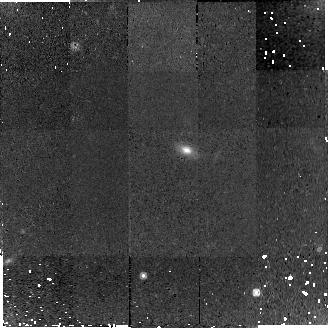
Target: FLSNIC34. Instrument: NICMOS/NIC2. Filter: F160W. Exposure: 47 min. Observation ID: n8t834010

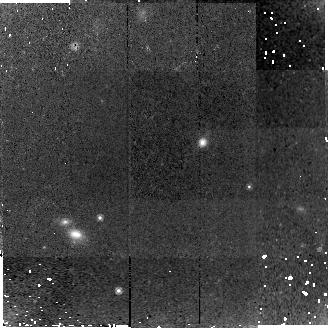
Target: FLSNIC40. Instrument: NICMOS/NIC2. Filter: F160W. Exposure: 47 min. Observation ID: n8t840010

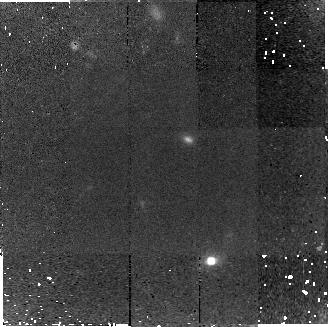
Target: FLSNIC20. Instrument: NICMOS/NIC2. Filter: F160W. Exposure: 47 min. Observation ID: n8t820010

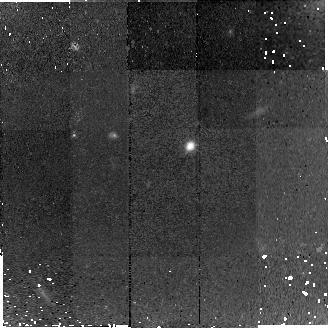
Target: FLSNIC33. Instrument: NICMOS/NIC2. Filter: F160W. Exposure: 47 min. Observation ID: n8t833010

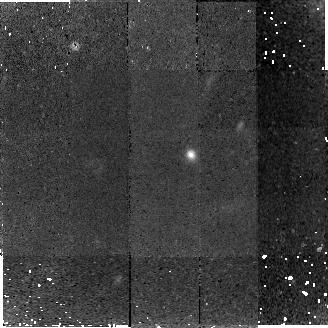
Target: FLSNIC12. Instrument: NICMOS/NIC2. Filter: F160W. Exposure: 47 min. Observation ID: n8t812010

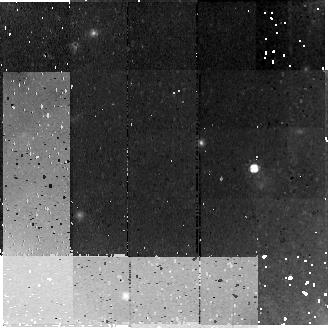
Target: FLSNIC25. Instrument: NICMOS/NIC2. Filter: F160W. Exposure: 47 min. Observation ID: n8t825010

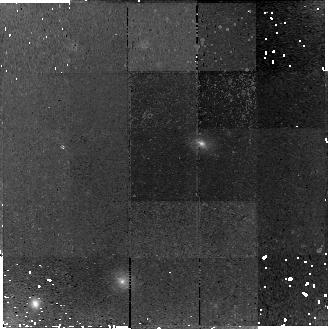
Target: FLSNIC2. Instrument: NICMOS/NIC2. Filter: F160W. Exposure: 47 min. Observation ID: n8t802010

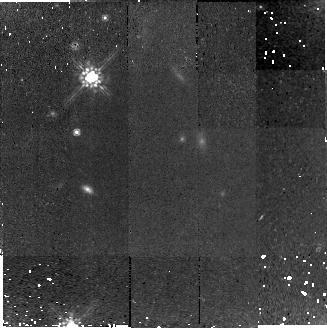
Target: FLSNIC45. Instrument: NICMOS/NIC2. Filter: F160W. Exposure: 47 min. Observation ID: n8t845010

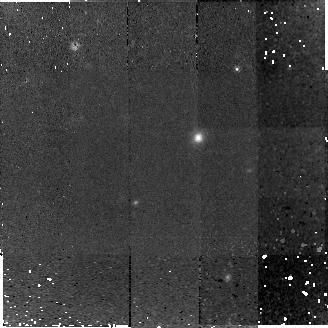
Target: FLSNIC16. Instrument: NICMOS/NIC2. Filter: F160W. Exposure: 47 min. Observation ID: n8t816010

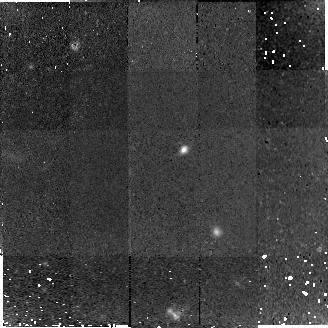
Target: FLSNIC35. Instrument: NICMOS/NIC2. Filter: F160W. Exposure: 47 min. Observation ID: n8t835010

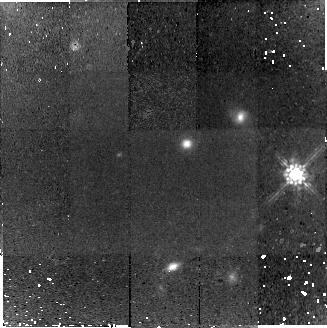
Target: FLSNIC3. Instrument: NICMOS/NIC2. Filter: F160W. Exposure: 47 min. Observation ID: n8t803010

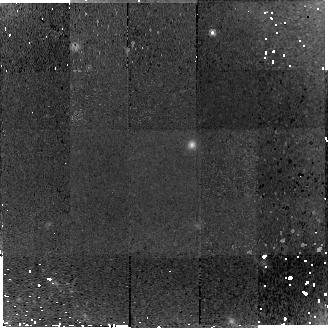
Target: FLSNIC31. Instrument: NICMOS/NIC2. Filter: F160W. Exposure: 47 min. Observation ID: n8t831010

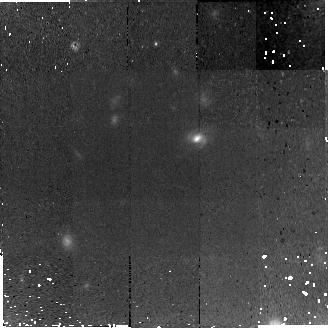
Target: FLSNIC14. Instrument: NICMOS/NIC2. Filter: F160W. Exposure: 47 min. Observation ID: n8t814010

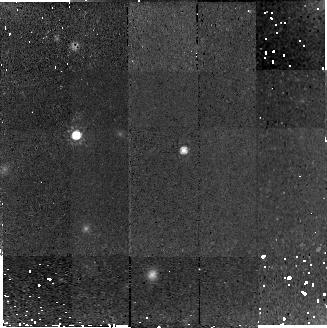
Target: FLSNIC41. Instrument: NICMOS/NIC2. Filter: F160W. Exposure: 47 min. Observation ID: n8t841010

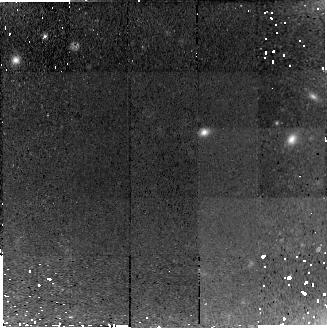
Target: FLSNIC29. Instrument: NICMOS/NIC2. Filter: F160W. Exposure: 47 min. Observation ID: n8t829010

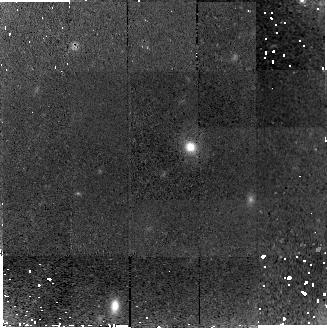
Target: FLSNIC32. Instrument: NICMOS/NIC2. Filter: F160W. Exposure: 47 min. Observation ID: n8t832010

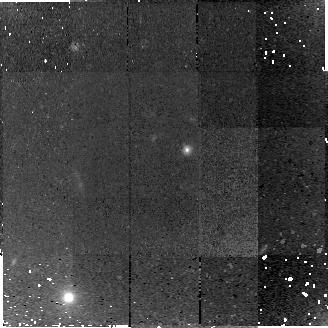
Target: FLSNIC37. Instrument: NICMOS/NIC2. Filter: F160W. Exposure: 47 min. Observation ID: n8t837010

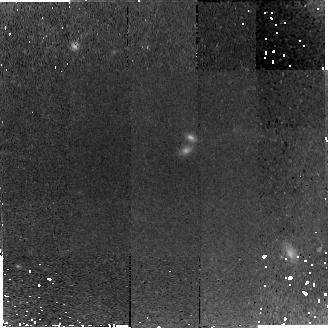
Target: FLSNIC19. Instrument: NICMOS/NIC2. Filter: F160W. Exposure: 47 min. Observation ID: n8t819010

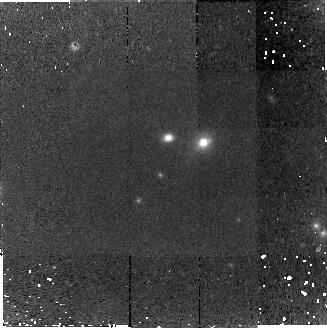
Target: FLSNIC6. Instrument: NICMOS/NIC2. Filter: F160W. Exposure: 47 min. Observation ID: n8t806010

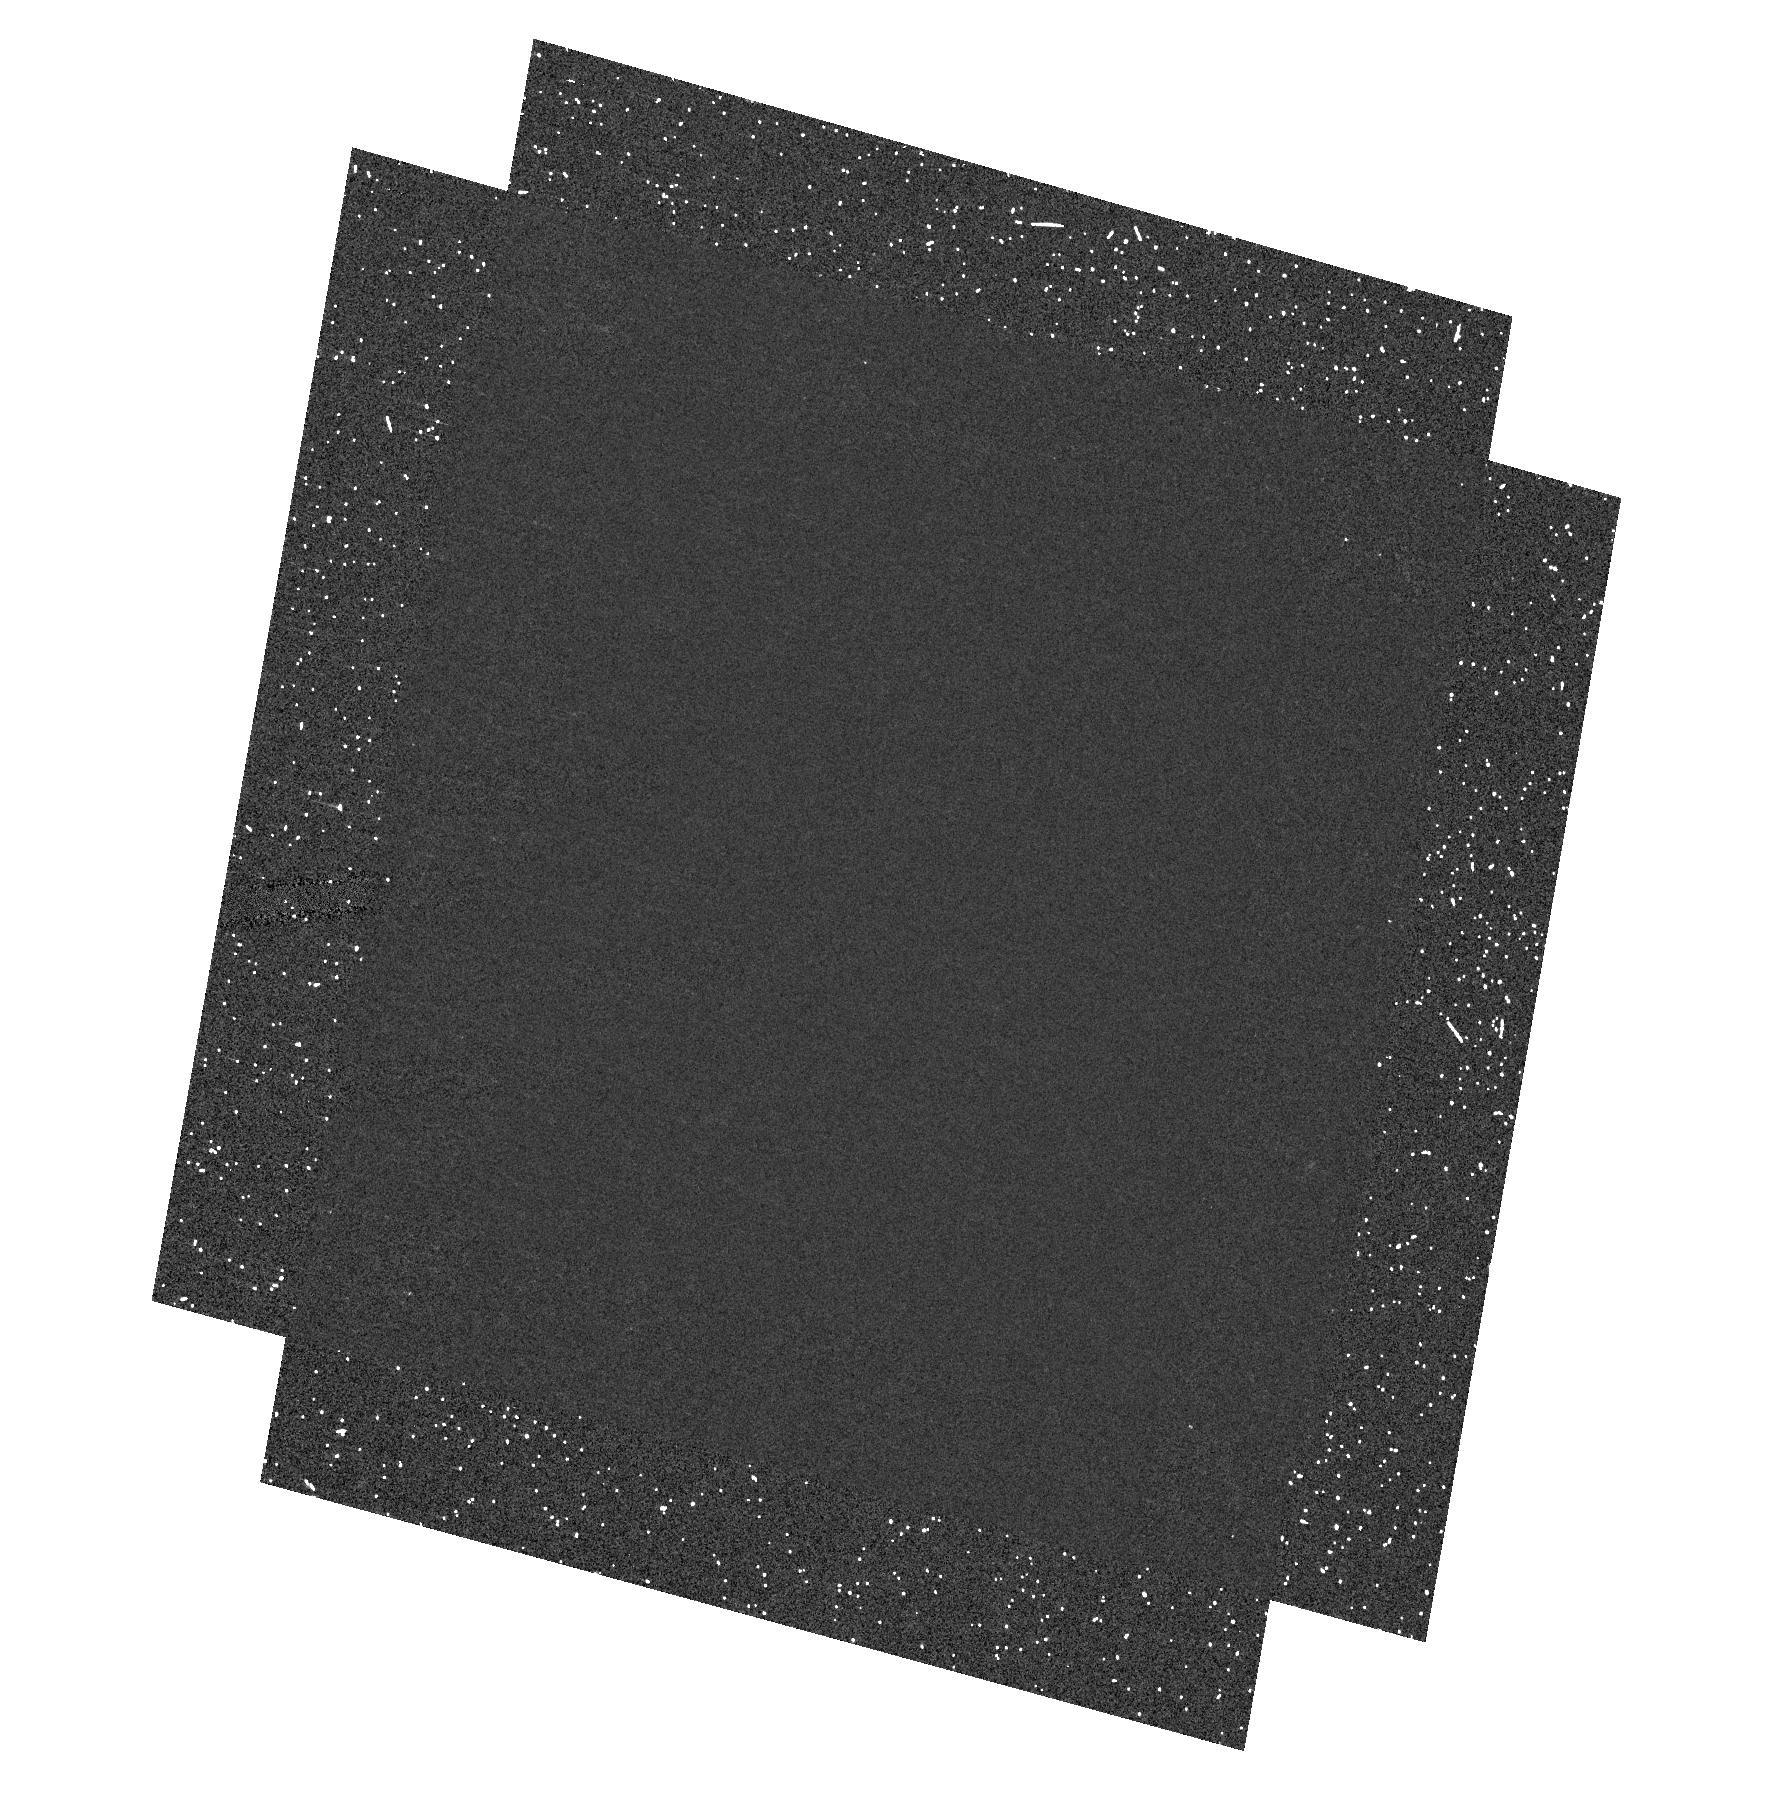
Target: field at RA 259.576°, Dec 59.847°. Instrument: ACS/HRC. Filter: F250W. Exposure: 27 min. Observation ID: hst_9753_05_acs_hrc_f250w_j8t805

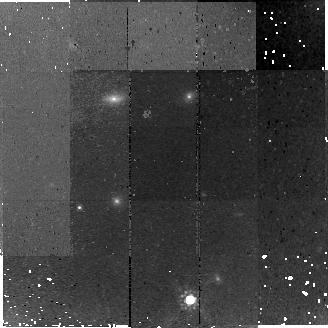
Target: FLSNIC23. Instrument: NICMOS/NIC2. Filter: F160W. Exposure: 47 min. Observation ID: n8t823010

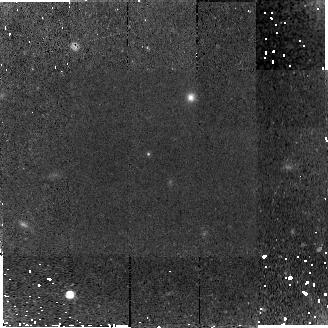
Target: FLSNIC18. Instrument: NICMOS/NIC2. Filter: F160W. Exposure: 47 min. Observation ID: n8t818010

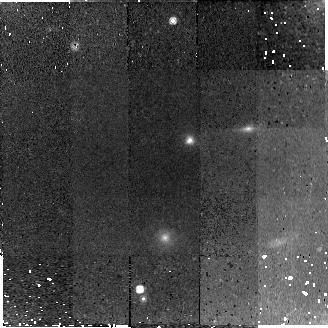
Target: FLSNIC17. Instrument: NICMOS/NIC2. Filter: F160W. Exposure: 47 min. Observation ID: n8t817010

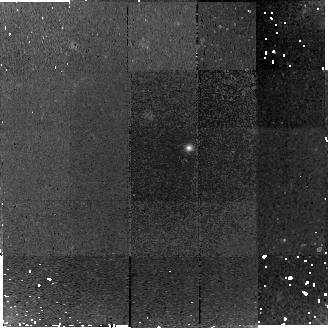
Target: FLSNIC22. Instrument: NICMOS/NIC2. Filter: F160W. Exposure: 47 min. Observation ID: n8t822010

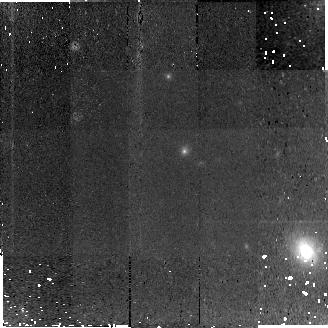
Target: FLSNIC36. Instrument: NICMOS/NIC2. Filter: F160W. Exposure: 47 min. Observation ID: n8t836010

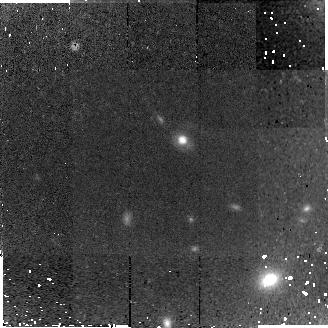
Target: FLSNIC1. Instrument: NICMOS/NIC2. Filter: F160W. Exposure: 47 min. Observation ID: n8t801010

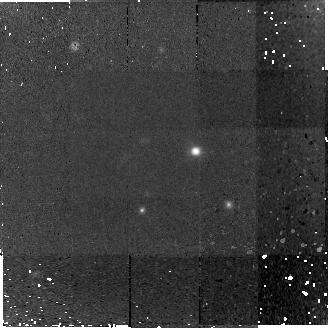
Target: FLSNIC15. Instrument: NICMOS/NIC2. Filter: F160W. Exposure: 47 min. Observation ID: n8t815010

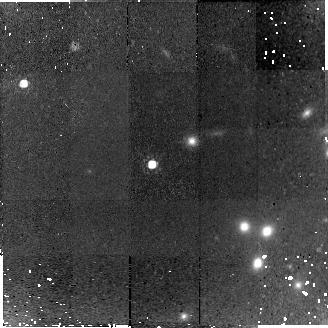
Target: FLSNIC11. Instrument: NICMOS/NIC2. Filter: F160W. Exposure: 47 min. Observation ID: n8t811010

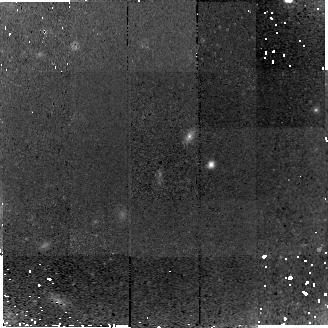
Target: FLSNIC42. Instrument: NICMOS/NIC2. Filter: F160W. Exposure: 47 min. Observation ID: n8t842010

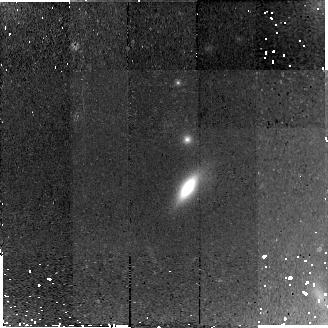
Target: FLSNIC43. Instrument: NICMOS/NIC2. Filter: F160W. Exposure: 47 min. Observation ID: n8t843010

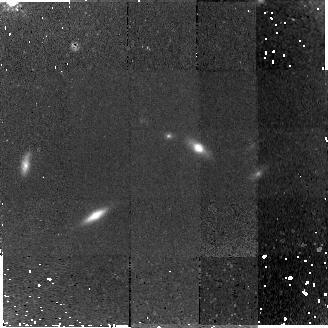
Target: FLSNIC5. Instrument: NICMOS/NIC2. Filter: F160W. Exposure: 47 min. Observation ID: n8t805010

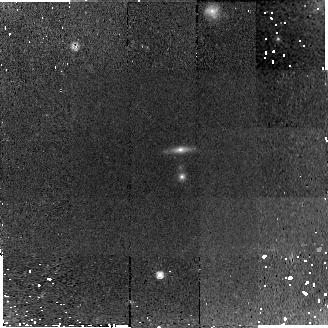
Target: FLSNIC13. Instrument: NICMOS/NIC2. Filter: F160W. Exposure: 47 min. Observation ID: n8t813010

Morphologies of EROs and Field Galaxies in SIRTFs First Look Survey:  A Rich Early Release Dataset (PI: Storrie-Lombardi, L. J.)

The SIRTF First Look Survey (FLS) will be the first scientific program undertaken with NASA's next Great Observatory. The FLS provides the first large sample of dusty galaxies to redshifts to z < 2 and a census of large-scale global IR properties (luminosities, color temperatures, total dust mass, etc.) HST observations to measure morphology are critical to provide insight into the mechanisms which build up the various galaxy components--disks, bulges as well as chaotic morphologies. We will measure quantitative morphology of fifty extremely red objects (EROs) with targeted NICMOS pointings and hundreds of field galaxies with ACS in parallel in the FLS. We aim to understand how EROs fit into the evolutionary sequence of galaxy formation. The combined HST and SIRTF observations will provide clues into the physical processes responsible for generating powerful far-IR sources or, conversely, may explain why some galaxies are inactive in the far-IR. Ancillary ground-based optical, near-IR, and radio data have already been obtained and DEIMOS spectra are scheduled for June, 2003. We waive the proprietary period for the HST observations and if executed early in Cycle 12 the FLS will be the first complete SIRTF+HST survey made available to the astronomical community, well in advance of the majority of the Legacy observations and all of the GTO surveys.